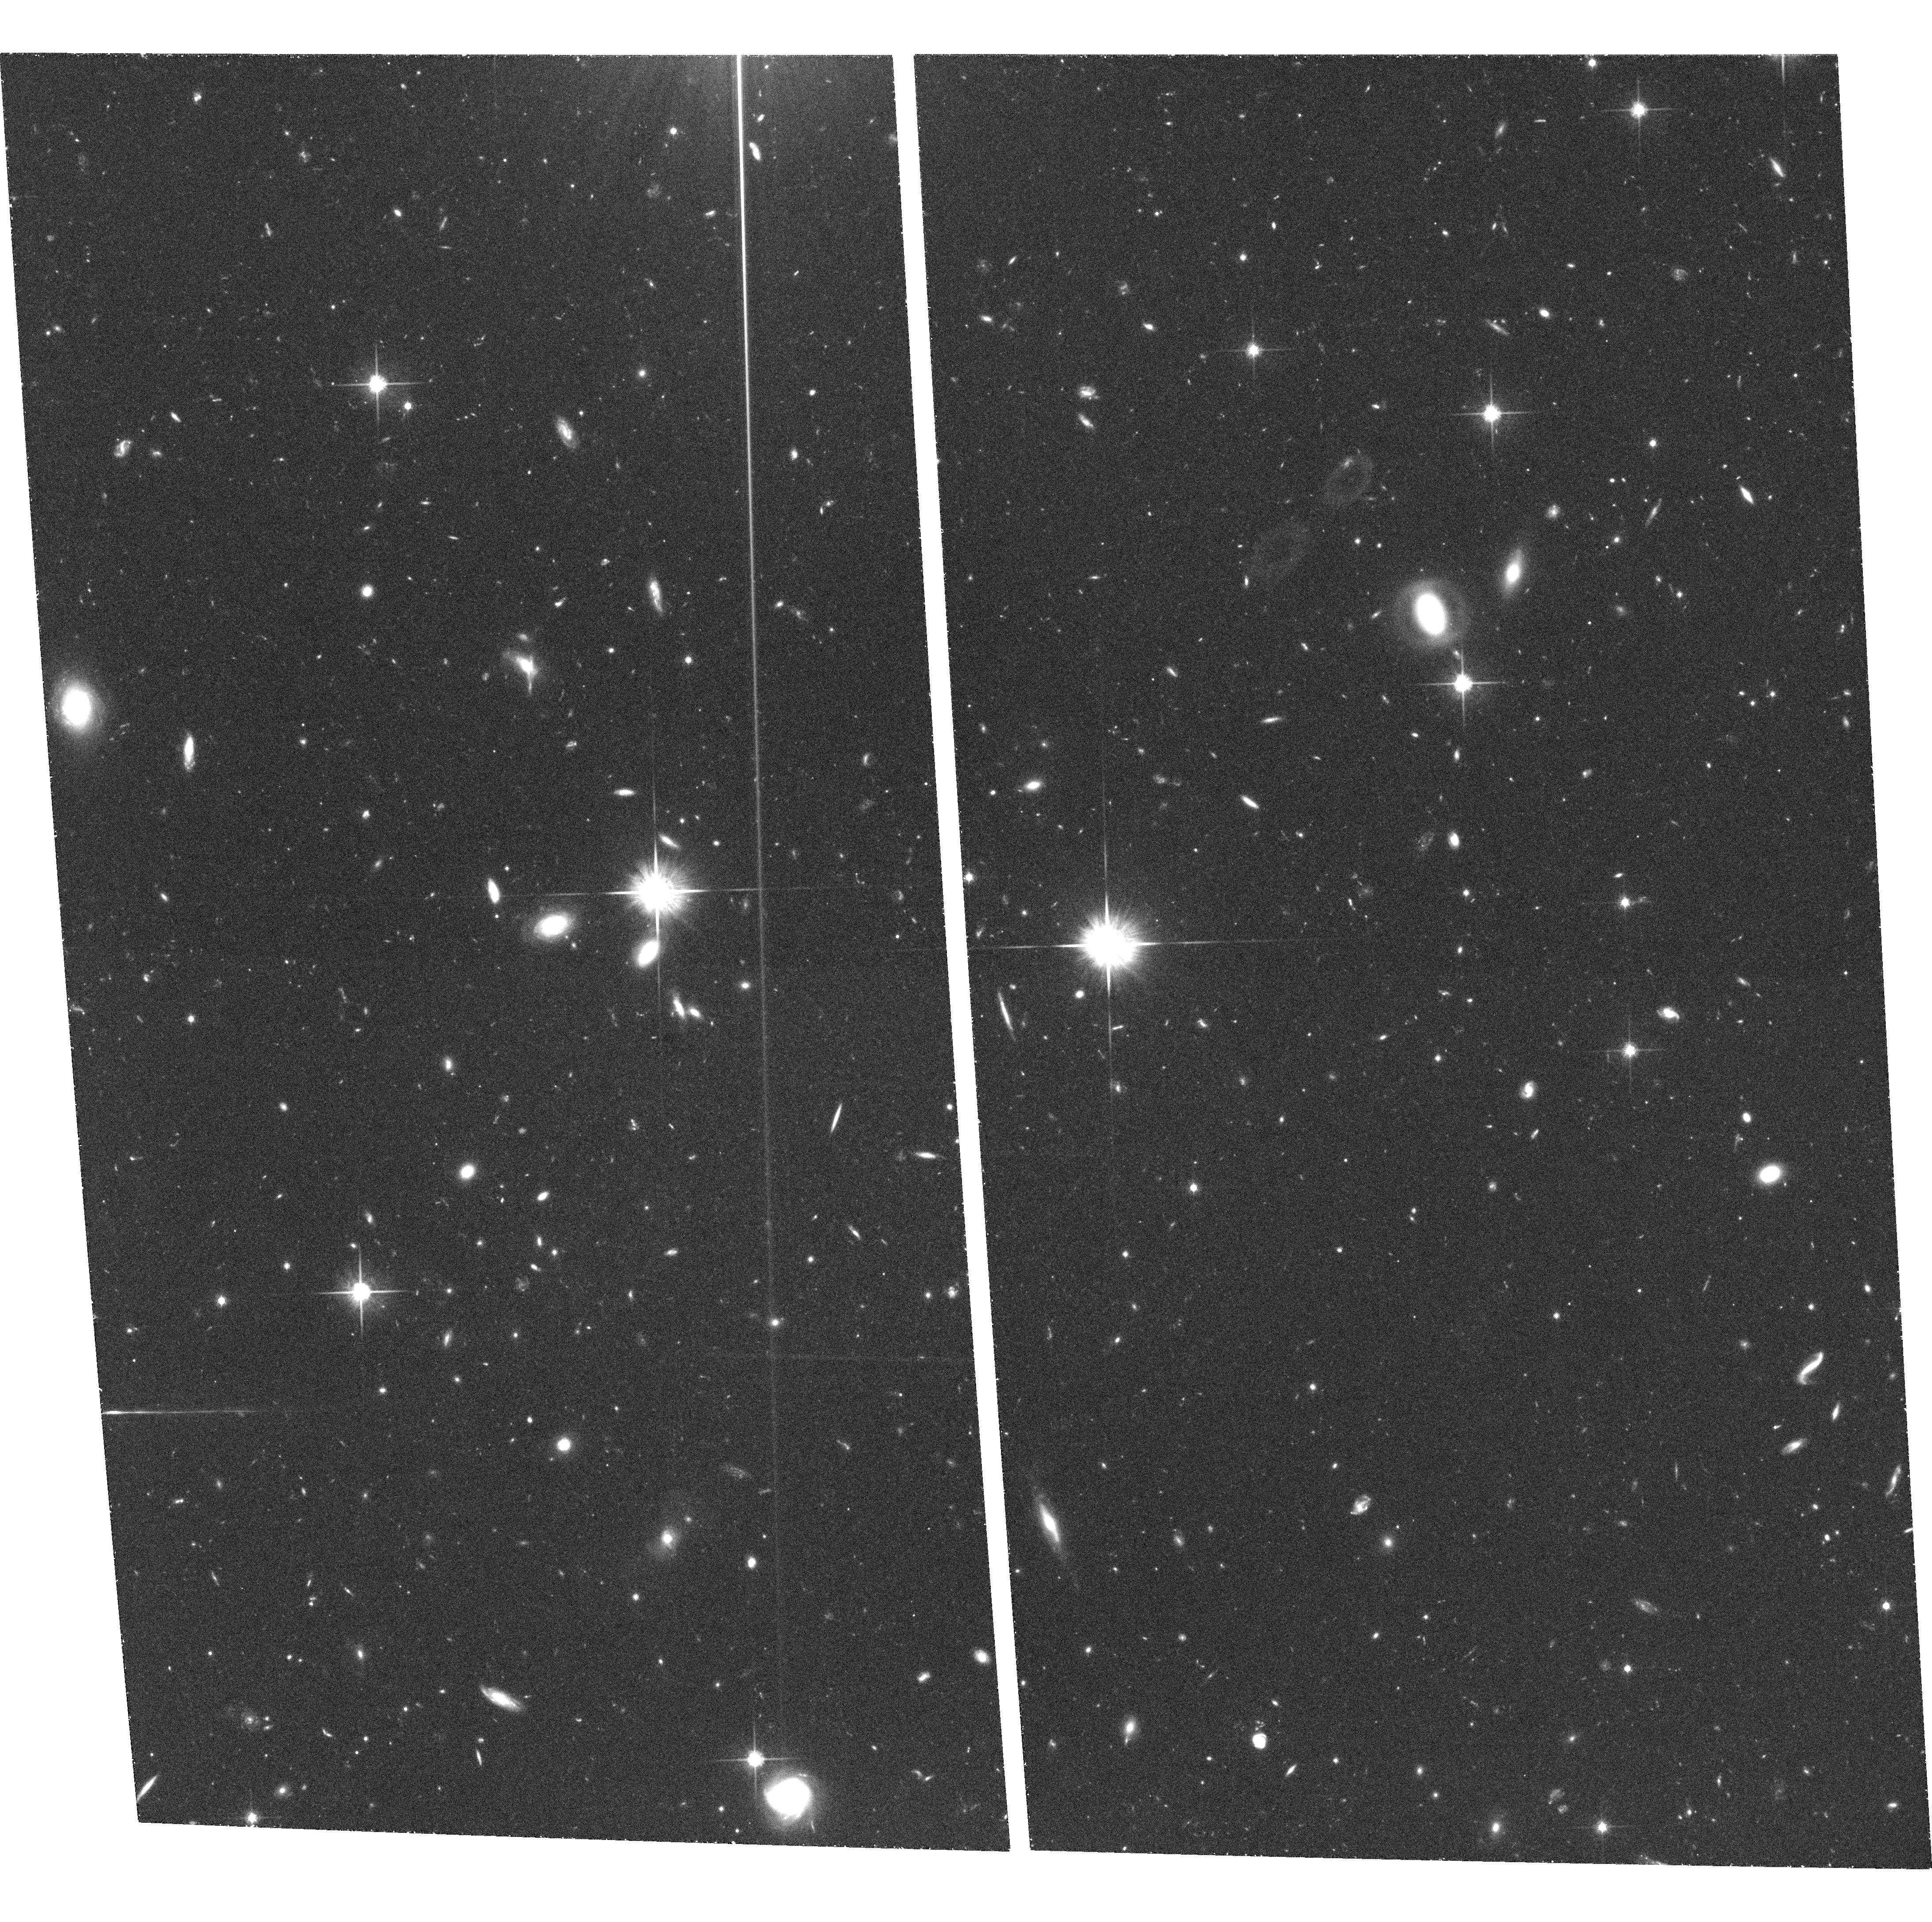
Target: ELAIS-N2-2
Instrument: ACS/WFC
Filter: F814W
Exposure: 1.3 h
Observation ID: hst_9761_02_acs_wfc_f814w_j8qx02

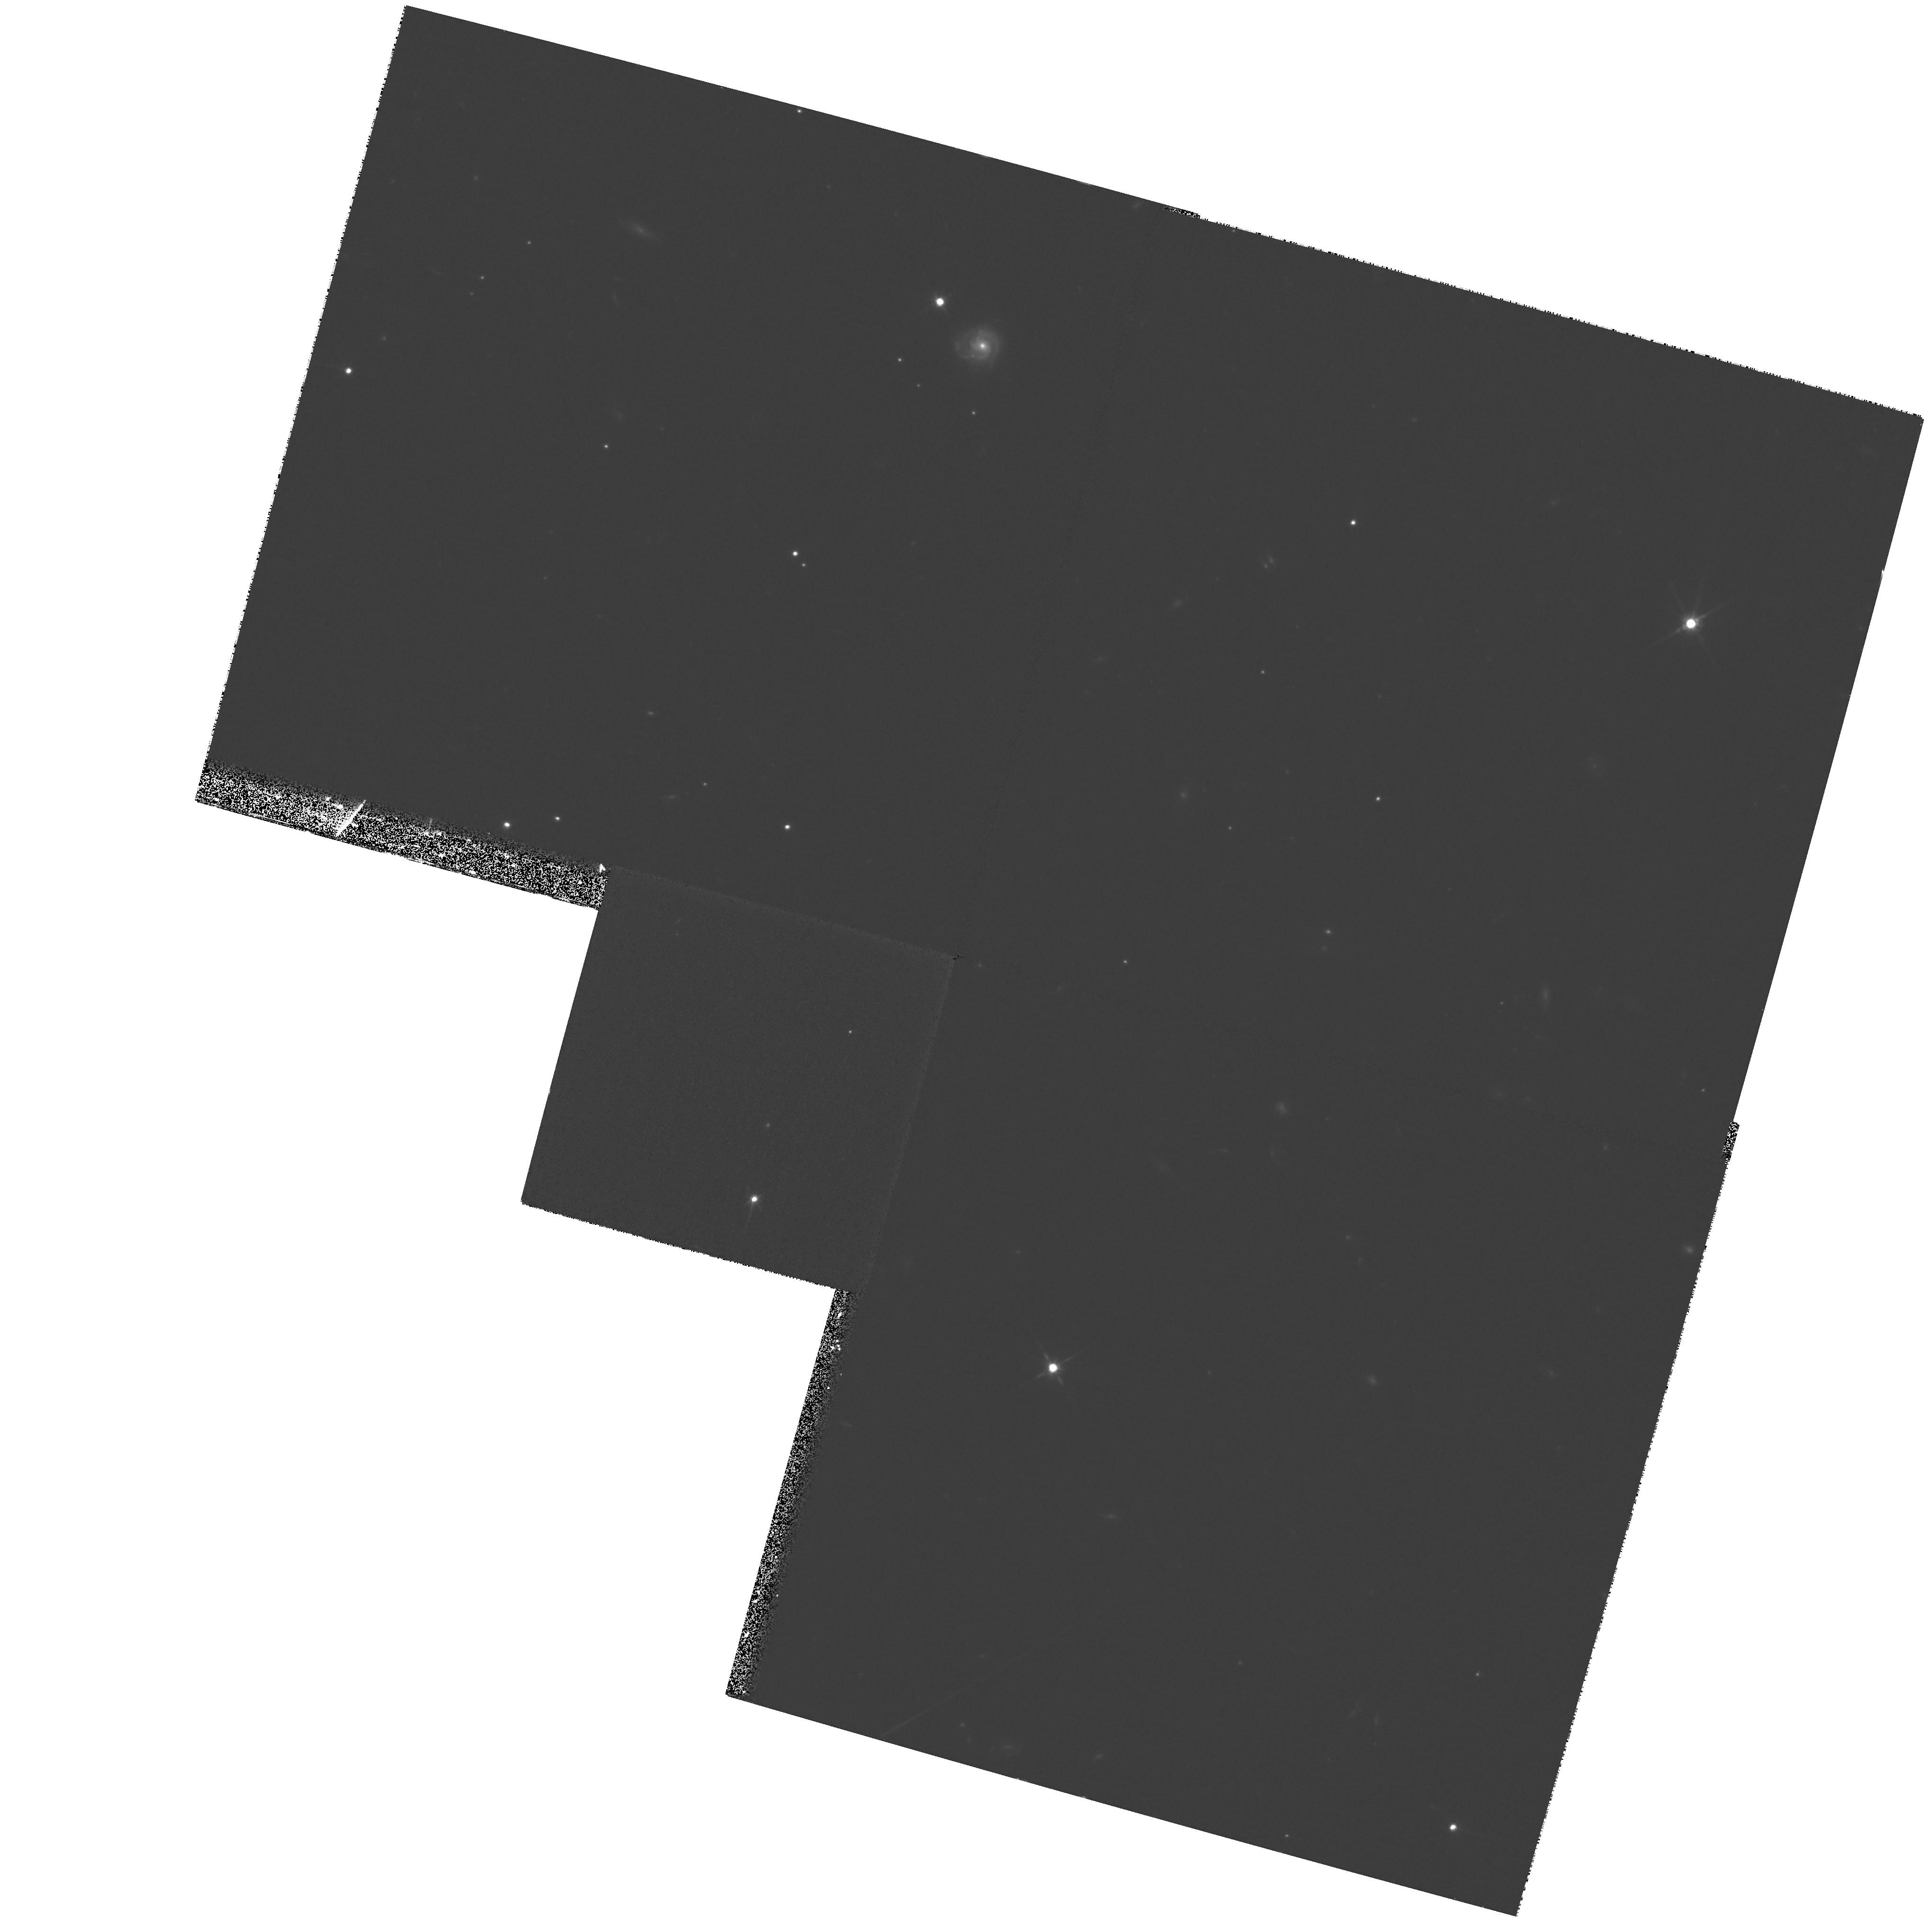
Target: field at RA 249.261°, Dec 40.977°
Instrument: WFPC2/PC
Filter: F814W
Exposure: 53 min
Observation ID: hst_9761_01_wfpc2_pc_f814w_u8qx01

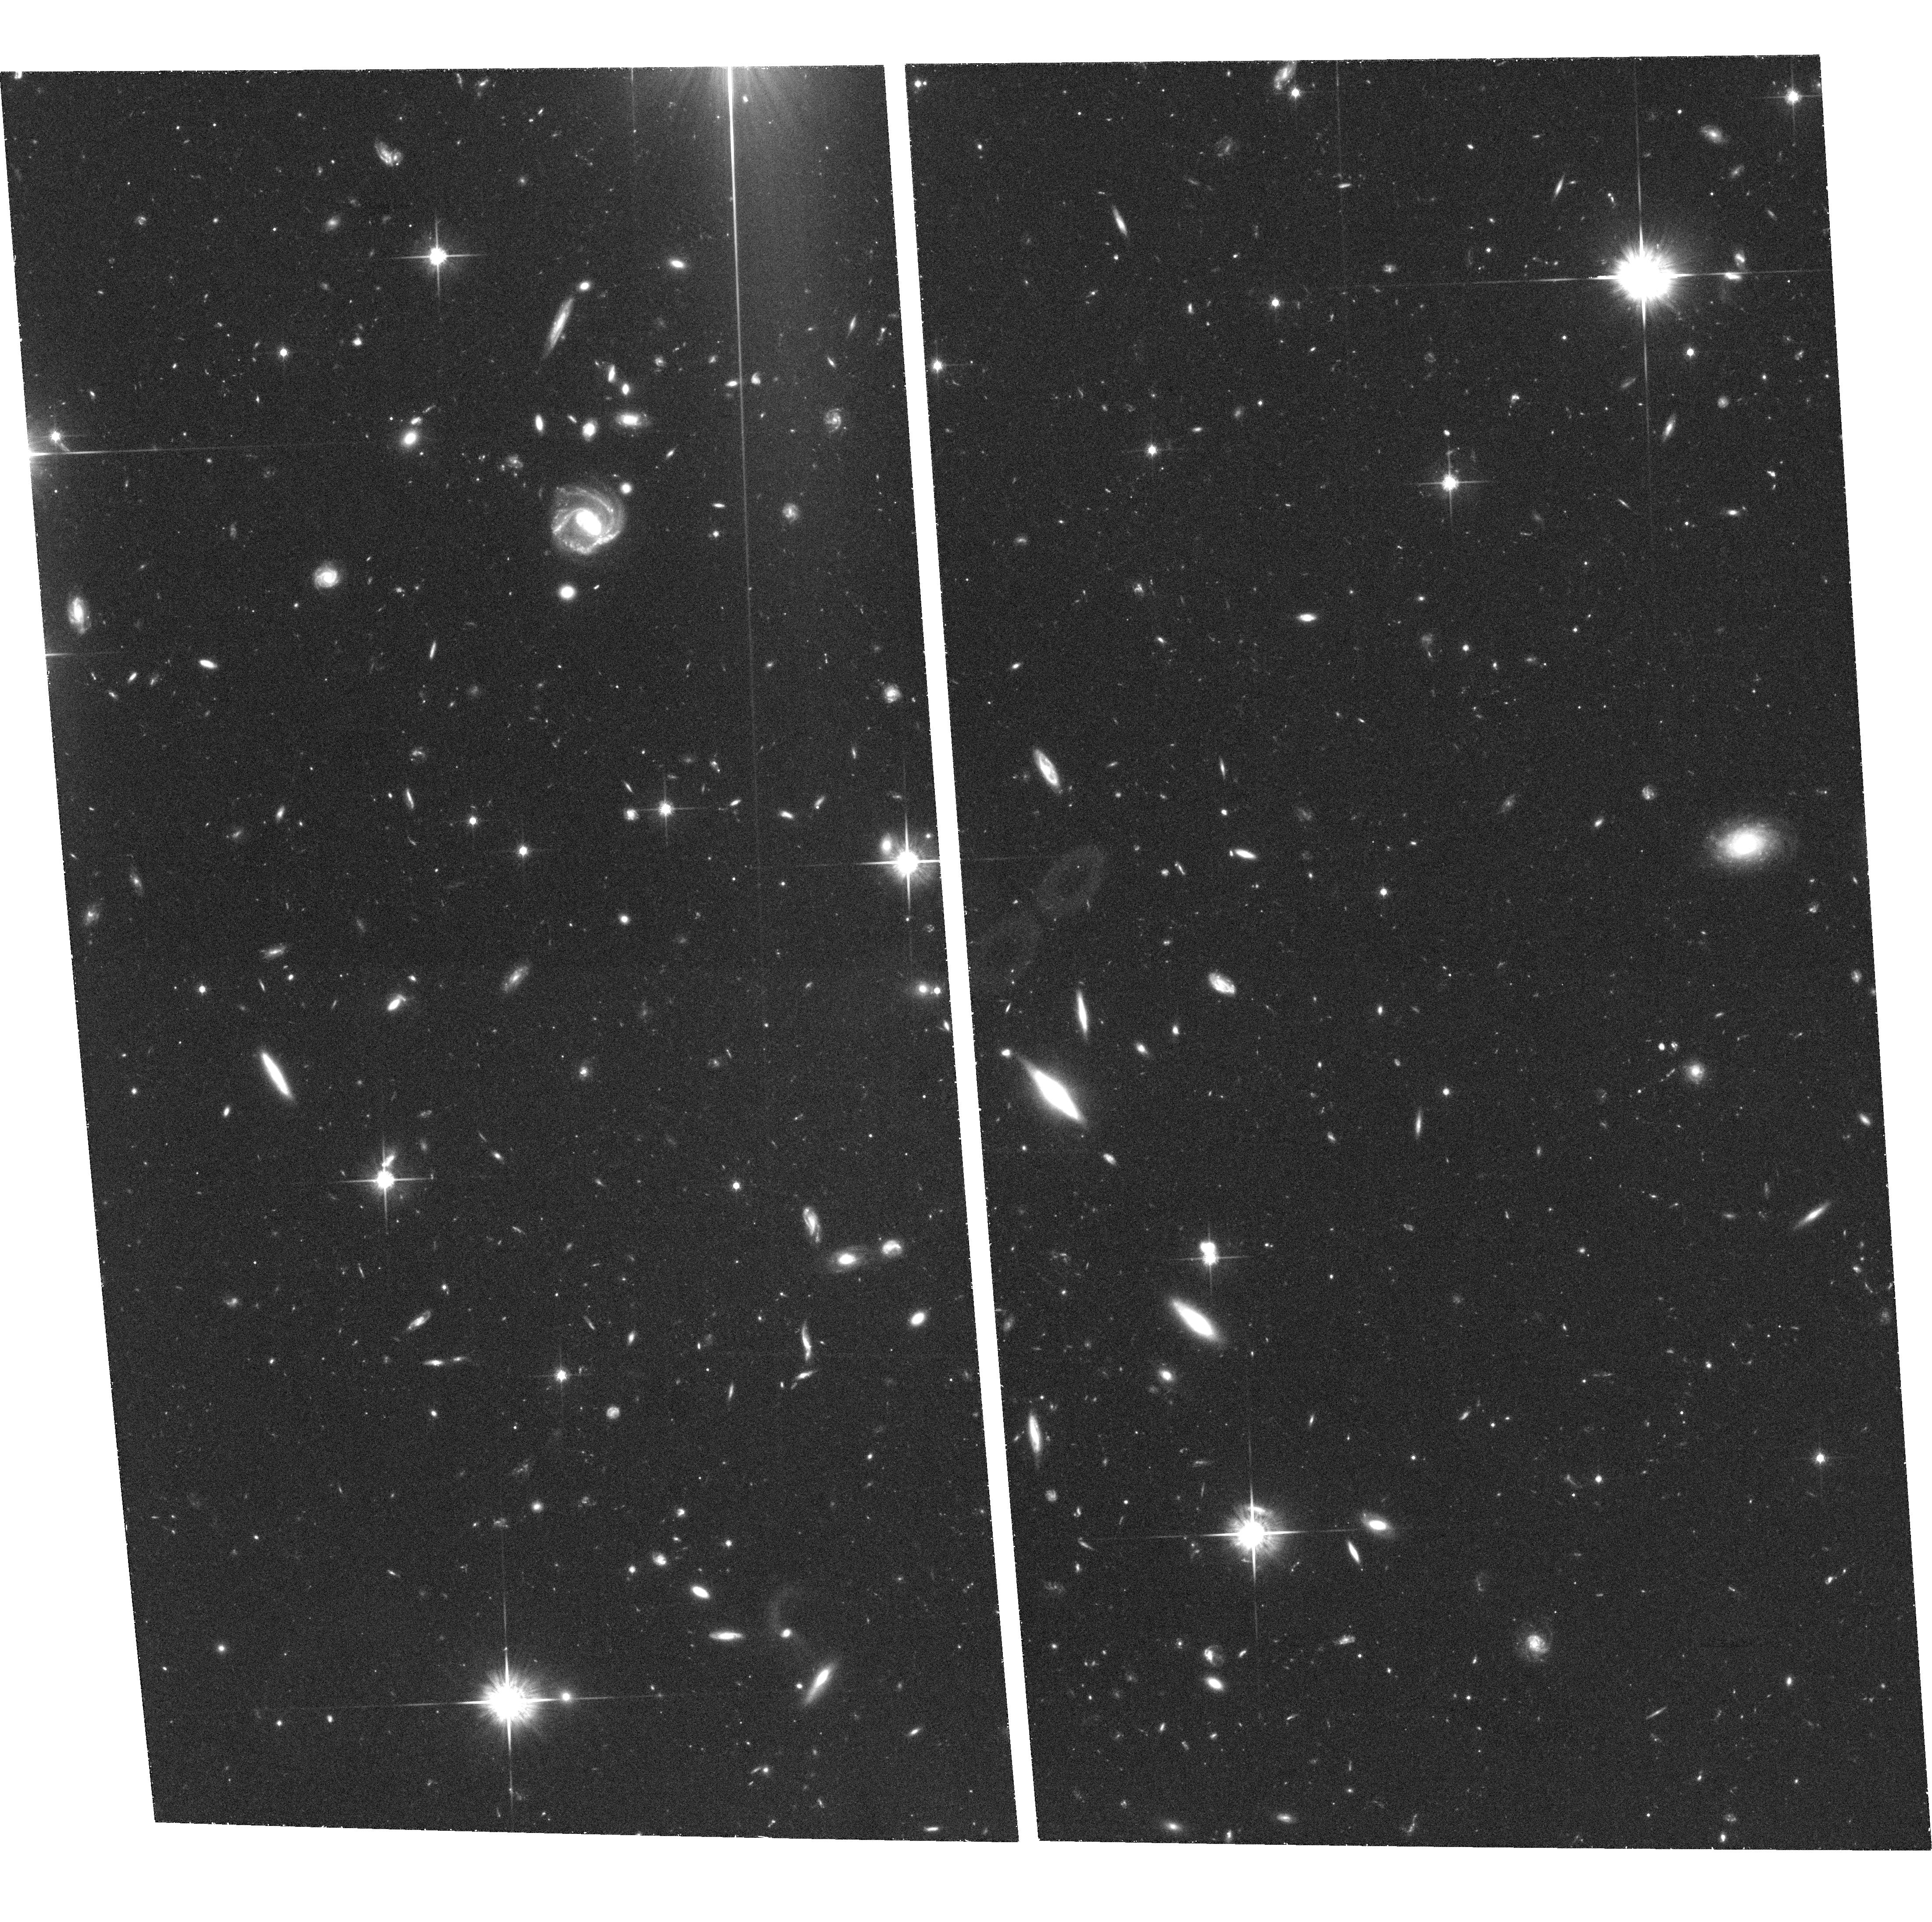
Target: ELAIS-N2-7
Instrument: ACS/WFC
Filter: F814W
Exposure: 1.3 h
Observation ID: hst_9761_07_acs_wfc_f814w_j8qx07

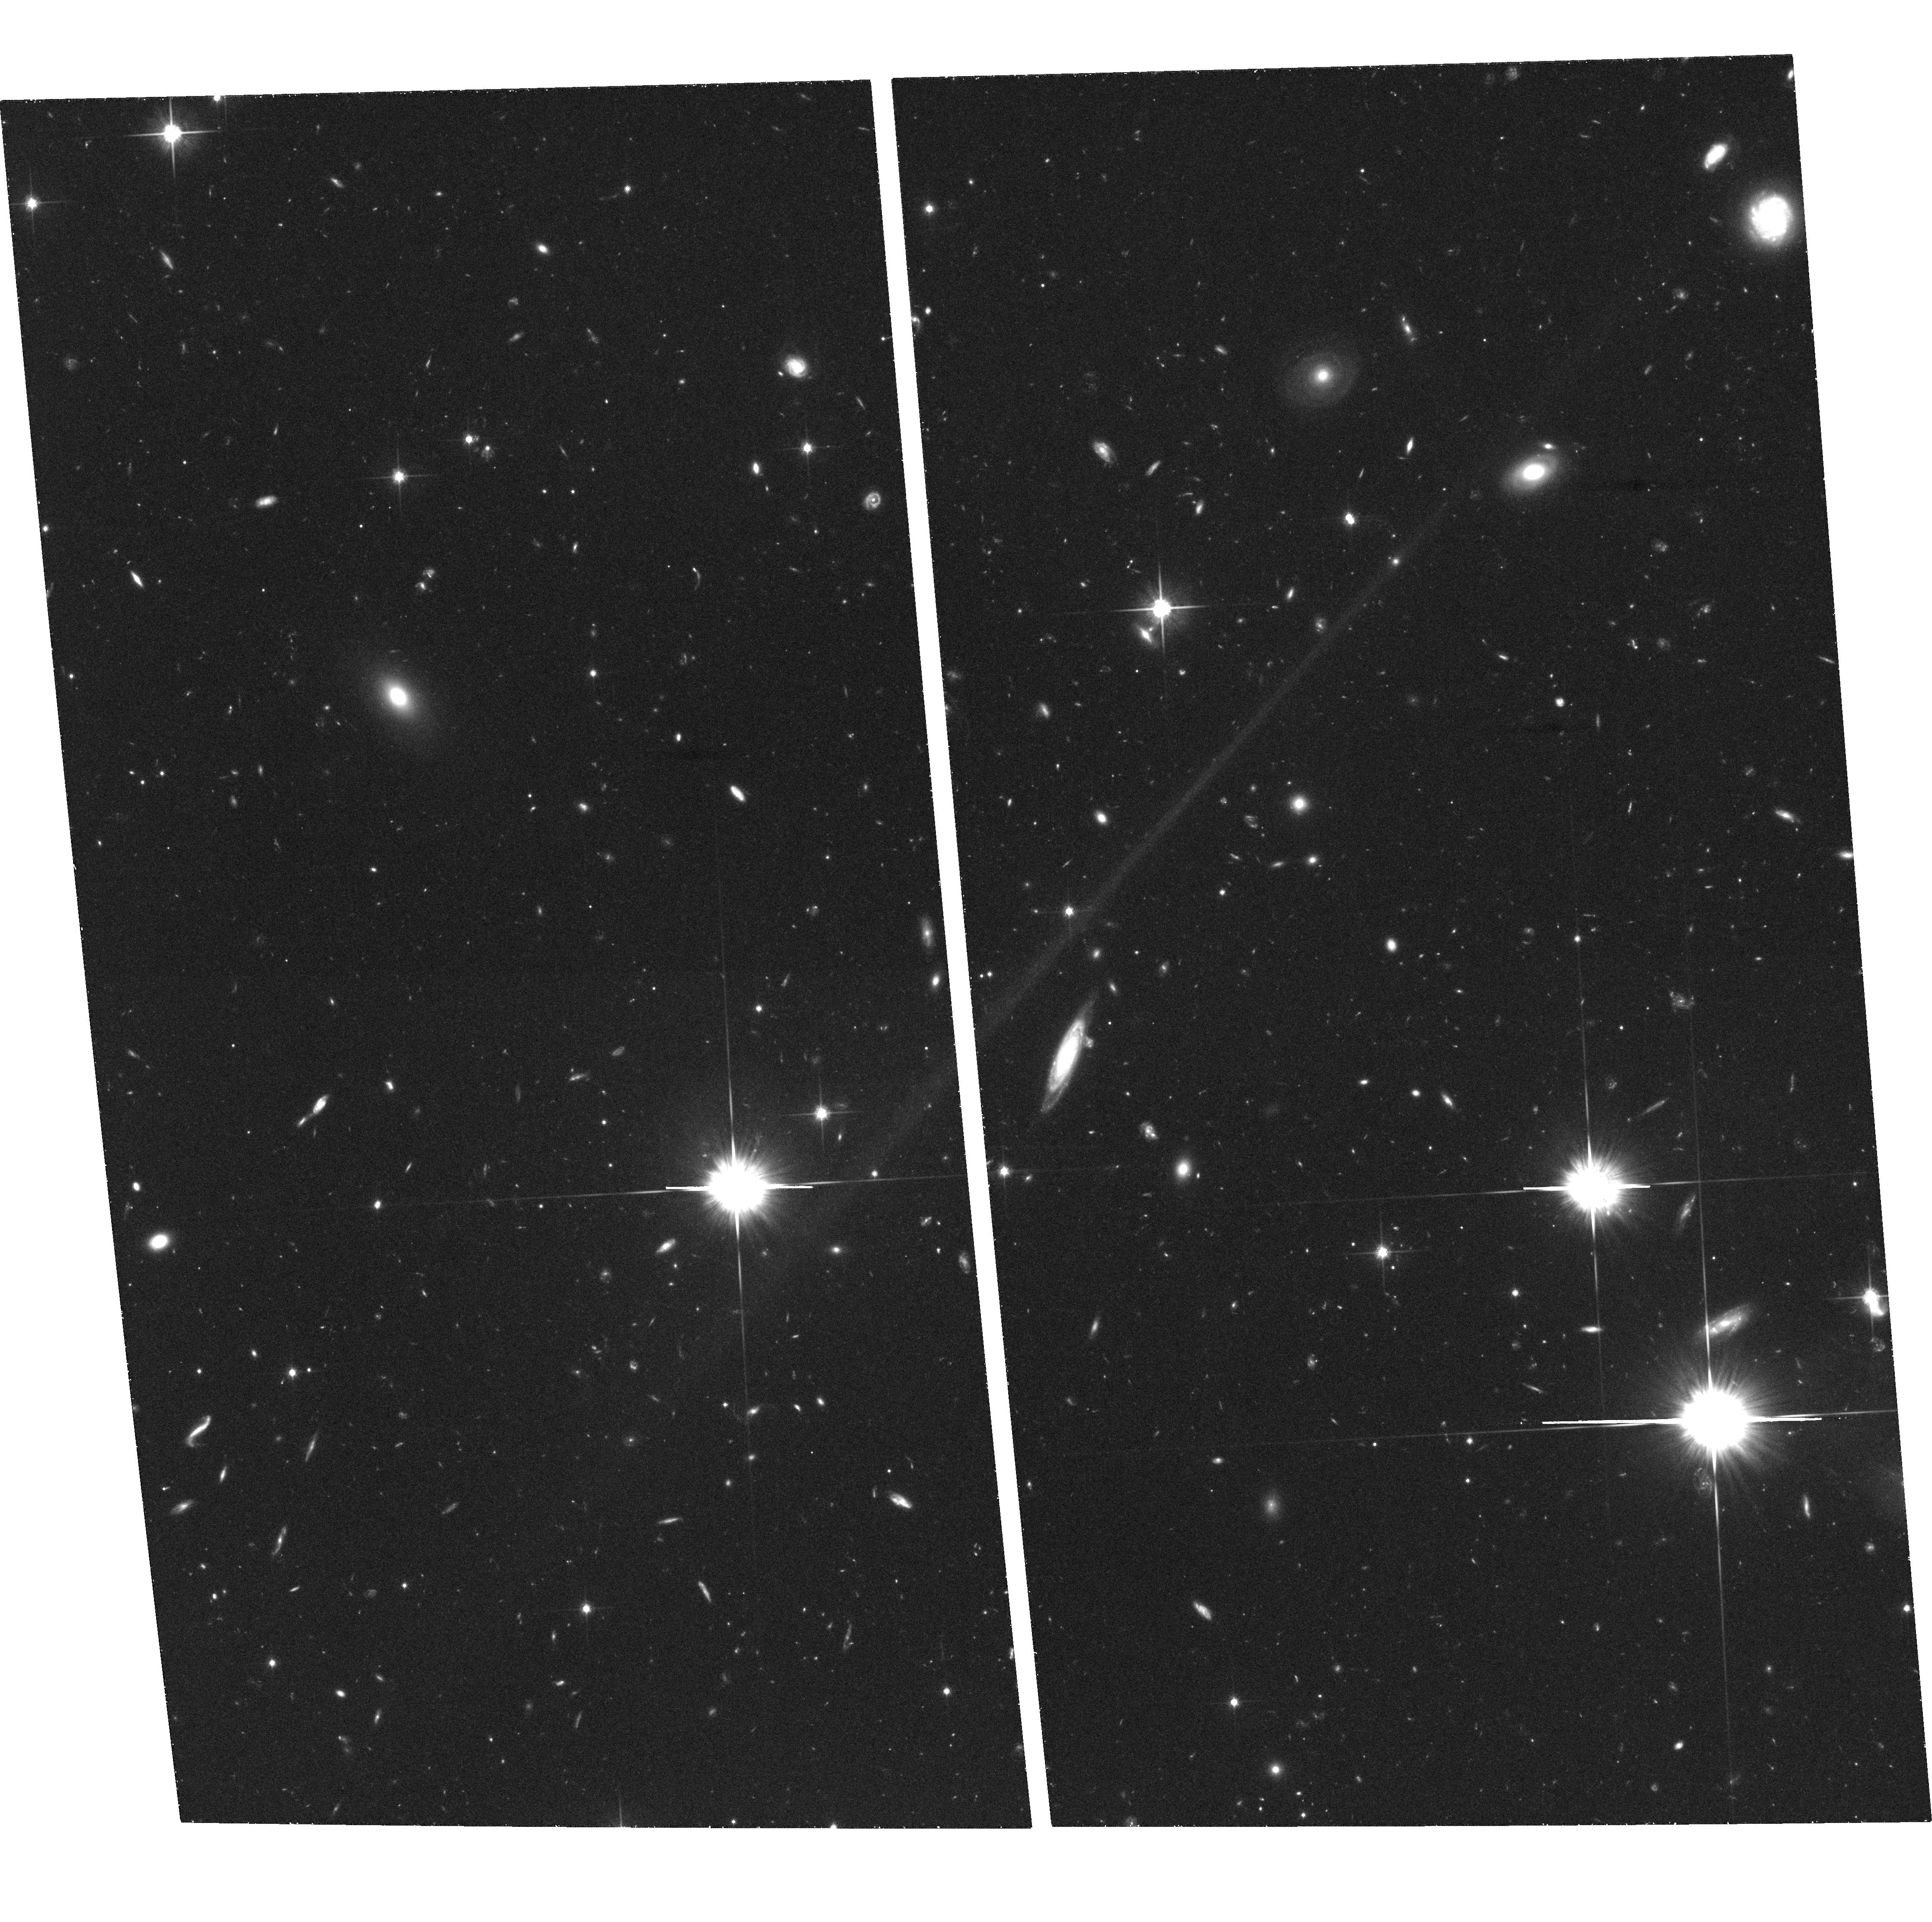
Target: ELAIS-N2-5
Instrument: ACS/WFC
Filter: F814W
Exposure: 1.3 h
Observation ID: hst_9761_05_acs_wfc_f814w_j8qx05

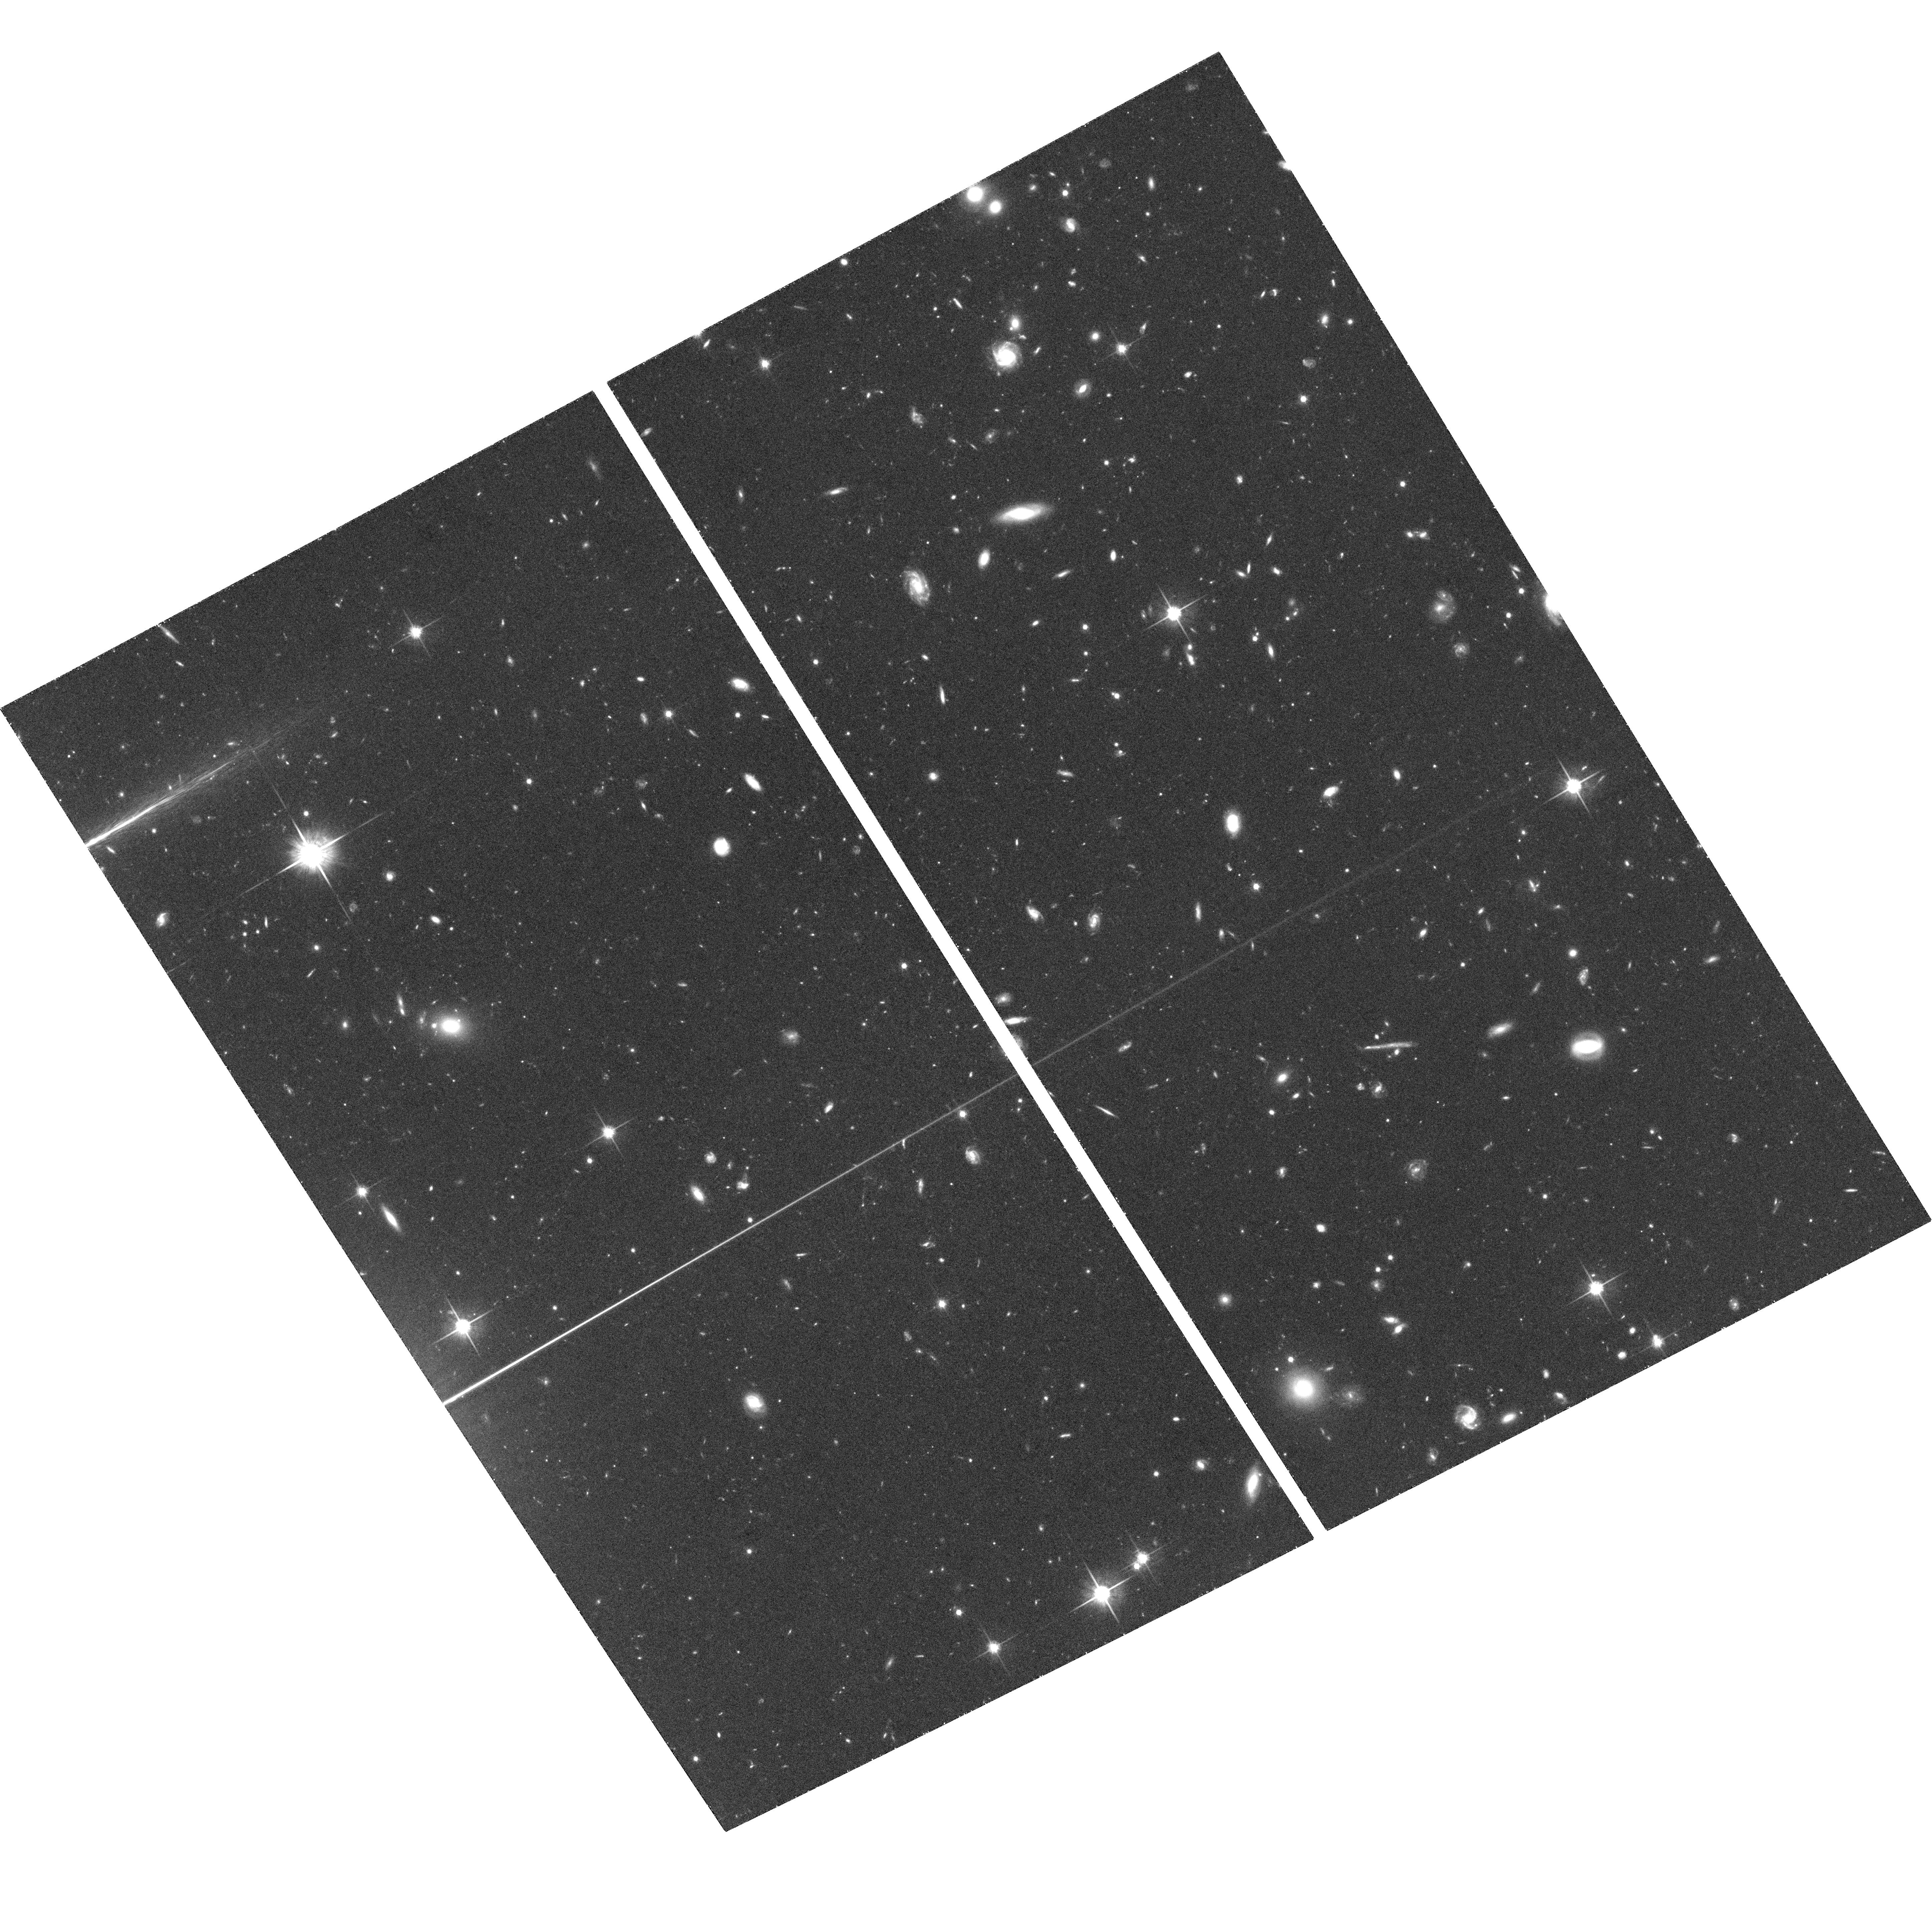
Target: ELAIS-N2-1
Instrument: ACS/WFC
Filter: F814W
Exposure: 1.2 h
Observation ID: hst_9761_01_acs_wfc_f814w_j8qx01

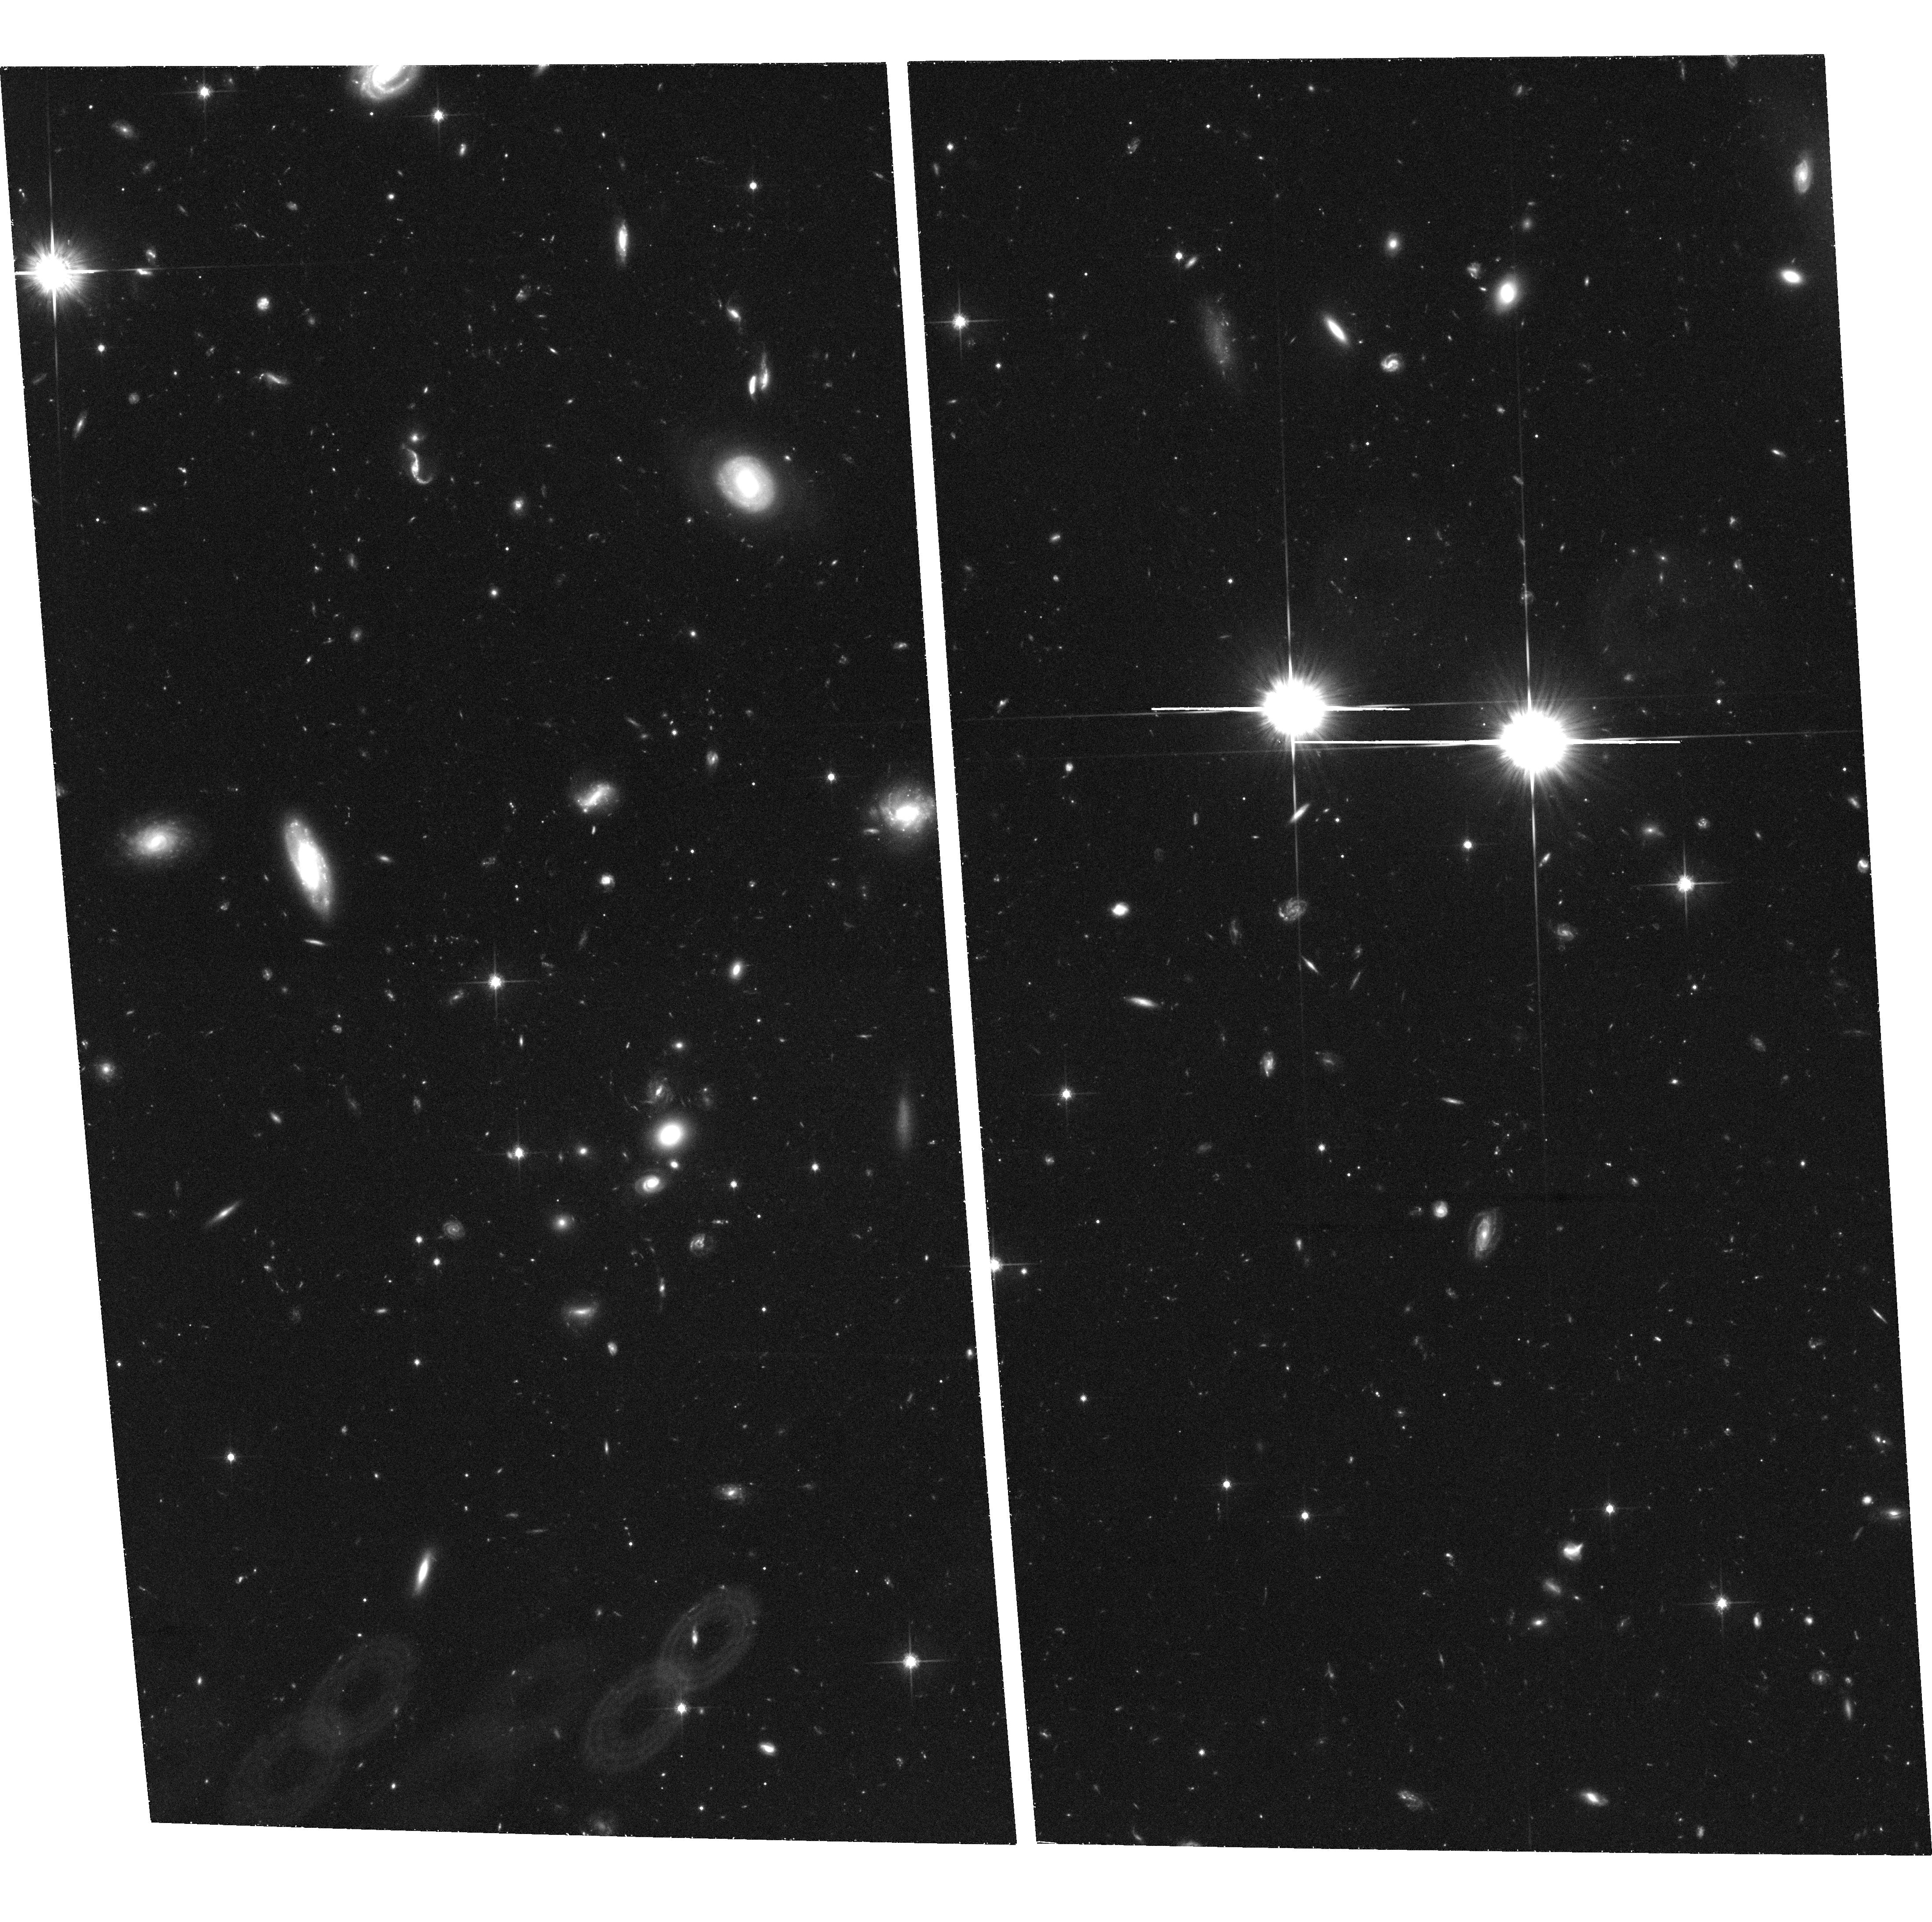
Target: ELAIS-N2-8
Instrument: ACS/WFC
Filter: F814W
Exposure: 1.3 h
Observation ID: hst_9761_08_acs_wfc_f814w_j8qx08

A morphological study of EROs and sub-mm sources in a unique deep field (PI: Almaini, Omar)

We propose a deep I-band ACS WFC survey in a unique deep field, focussing on two classes of high-redshift galaxy which are believed to be the progenitors of today's massive ellipticals: (1) our recently-studied deep sample of 158 "extremely red objects" (EROs); (2) a complete flux-limited sample of 14 SCUBA sub-mm sources, which may represent the formation episode of the most massive galaxies at high redshift. The basic goals are to go deep enough to obtain morphological parameters for this large sample (e.g. scale-lengths and shape parameters) to investigate whether, for example, the EROs have sizes comparable to present day elliptical galaxies. Likewise, what are the typical size scales and morphologies for the SCUBA sources? Can we visualise their formation from smaller fragments? We can achieve both goals in a single contiguous field with a mosaic of 8 deep ACS WFC fields, requiring 16 orbits.